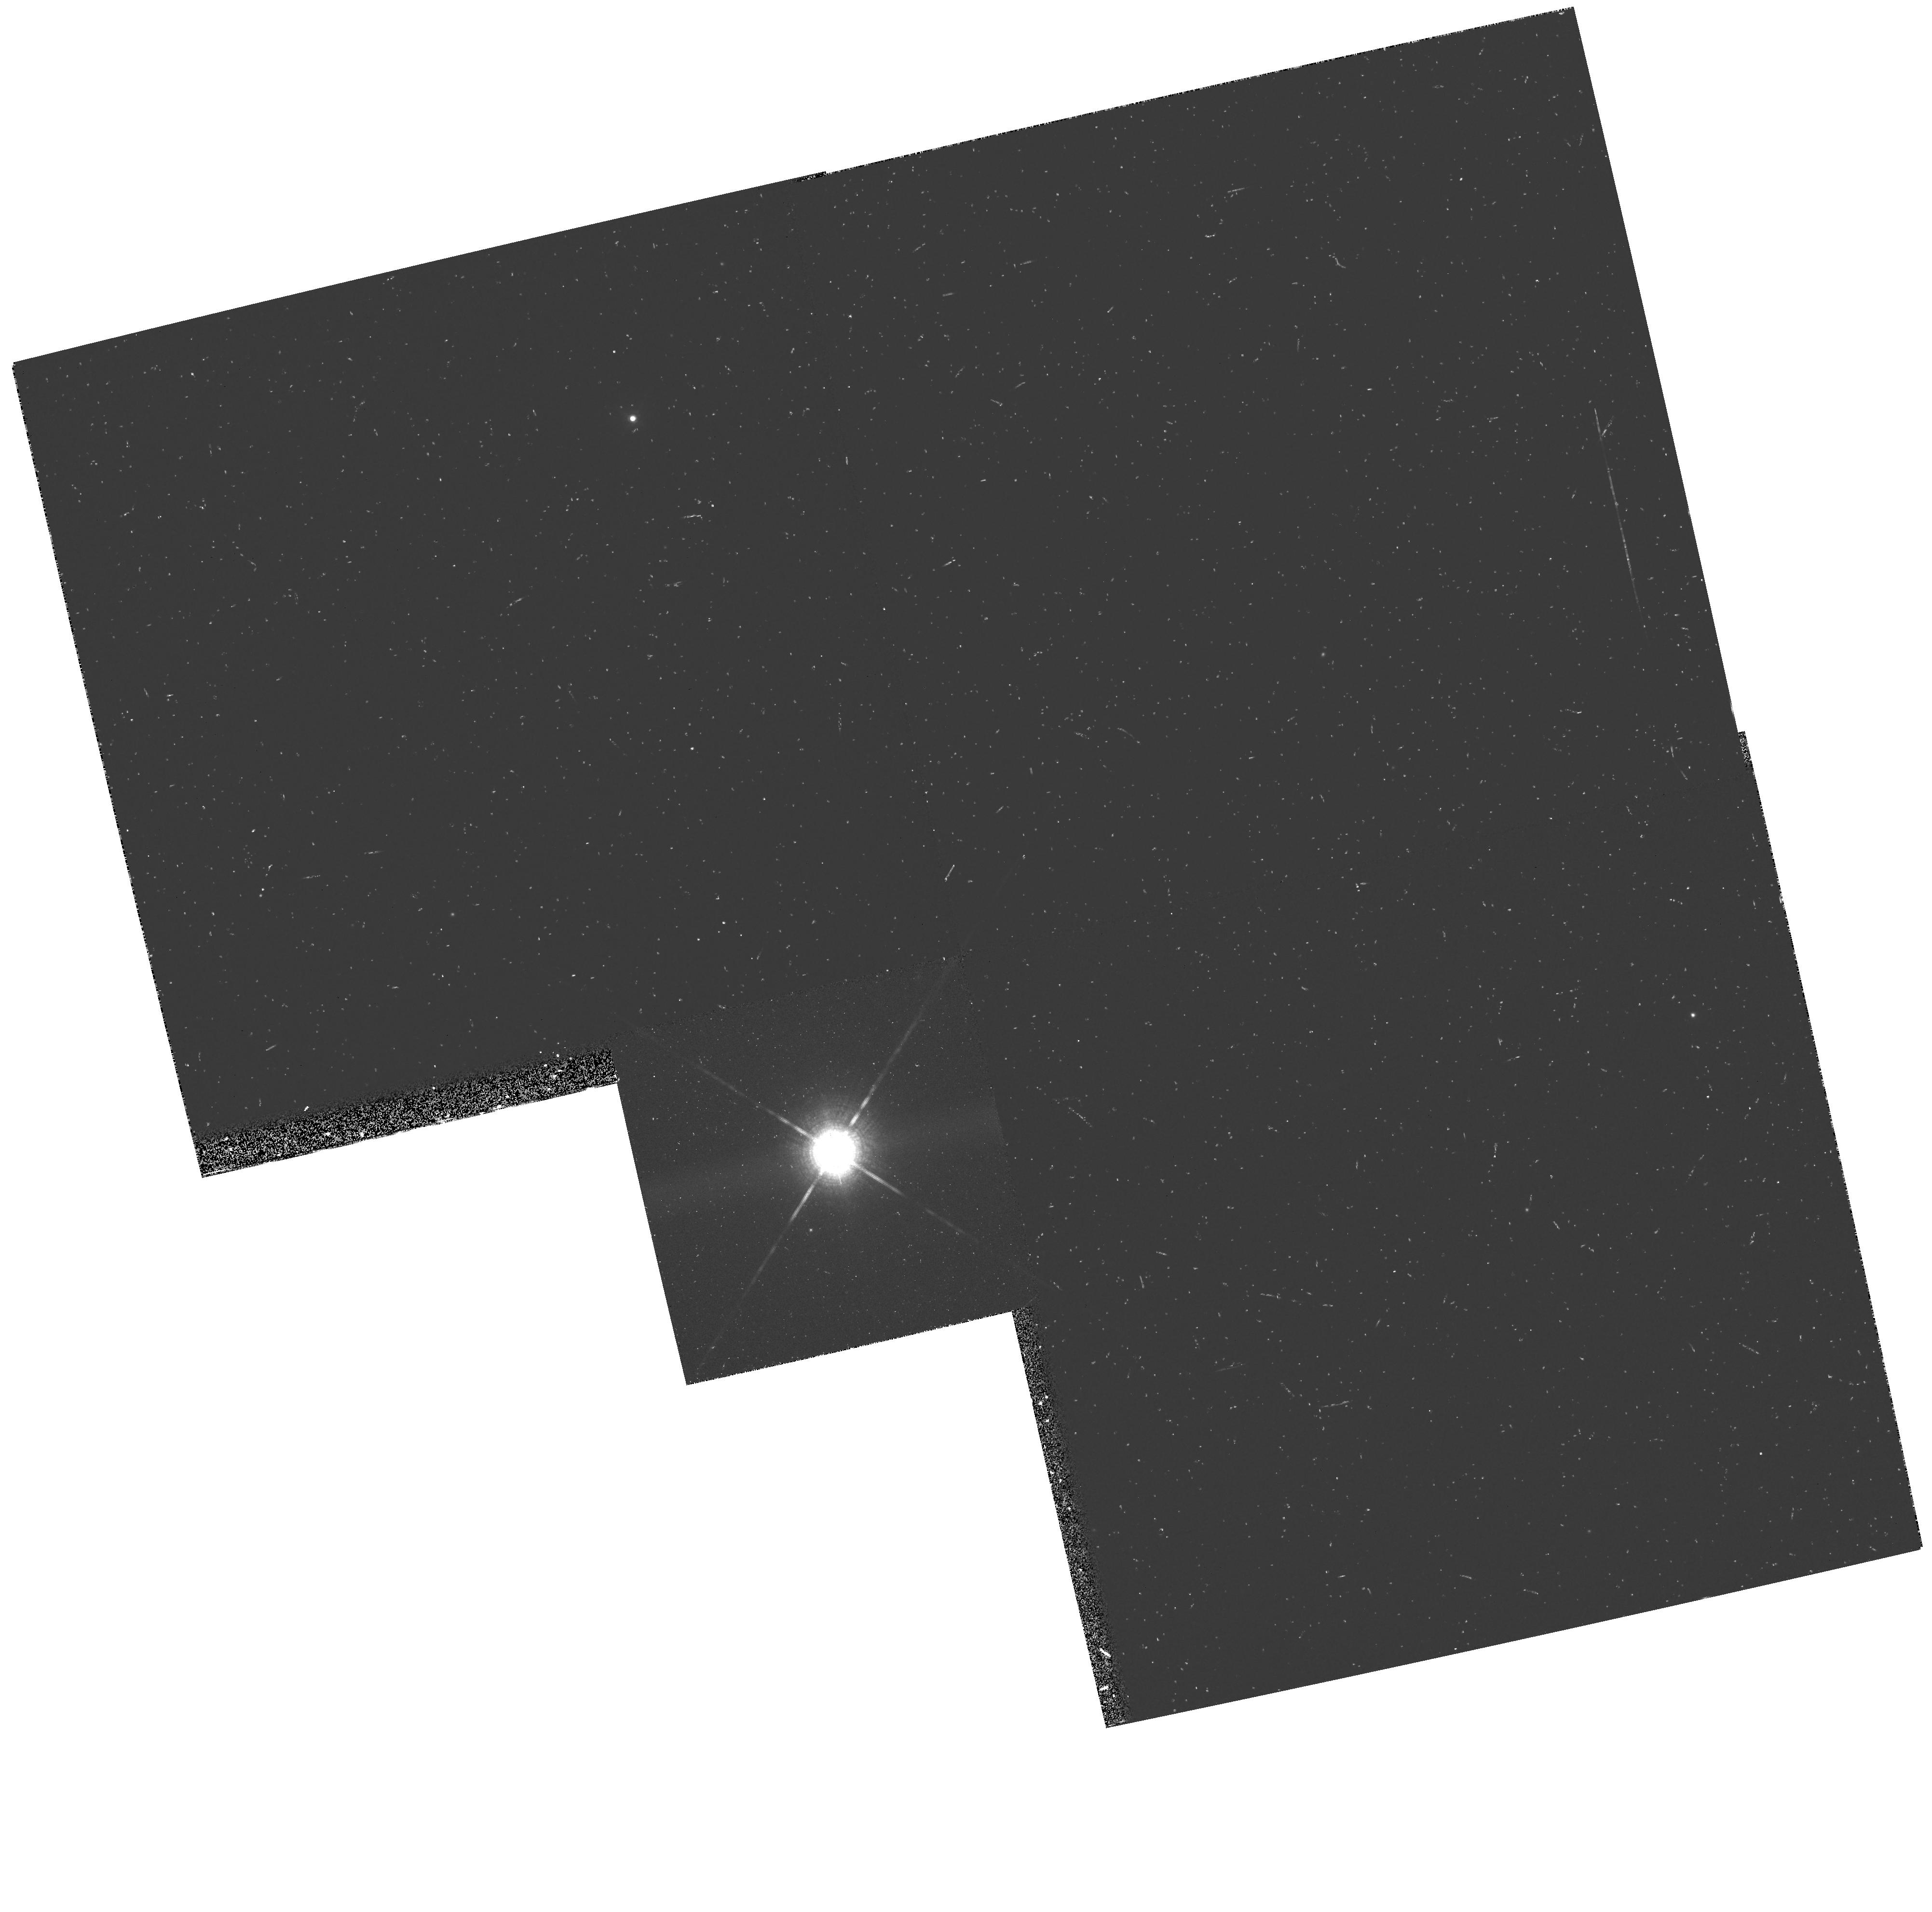
Target: HD42581. Instrument: WFPC2/PC. Filter: F1042M. Exposure: 10 min. Observation ID: hst_6338_02_wfpc2_pc_f1042m_u30e02

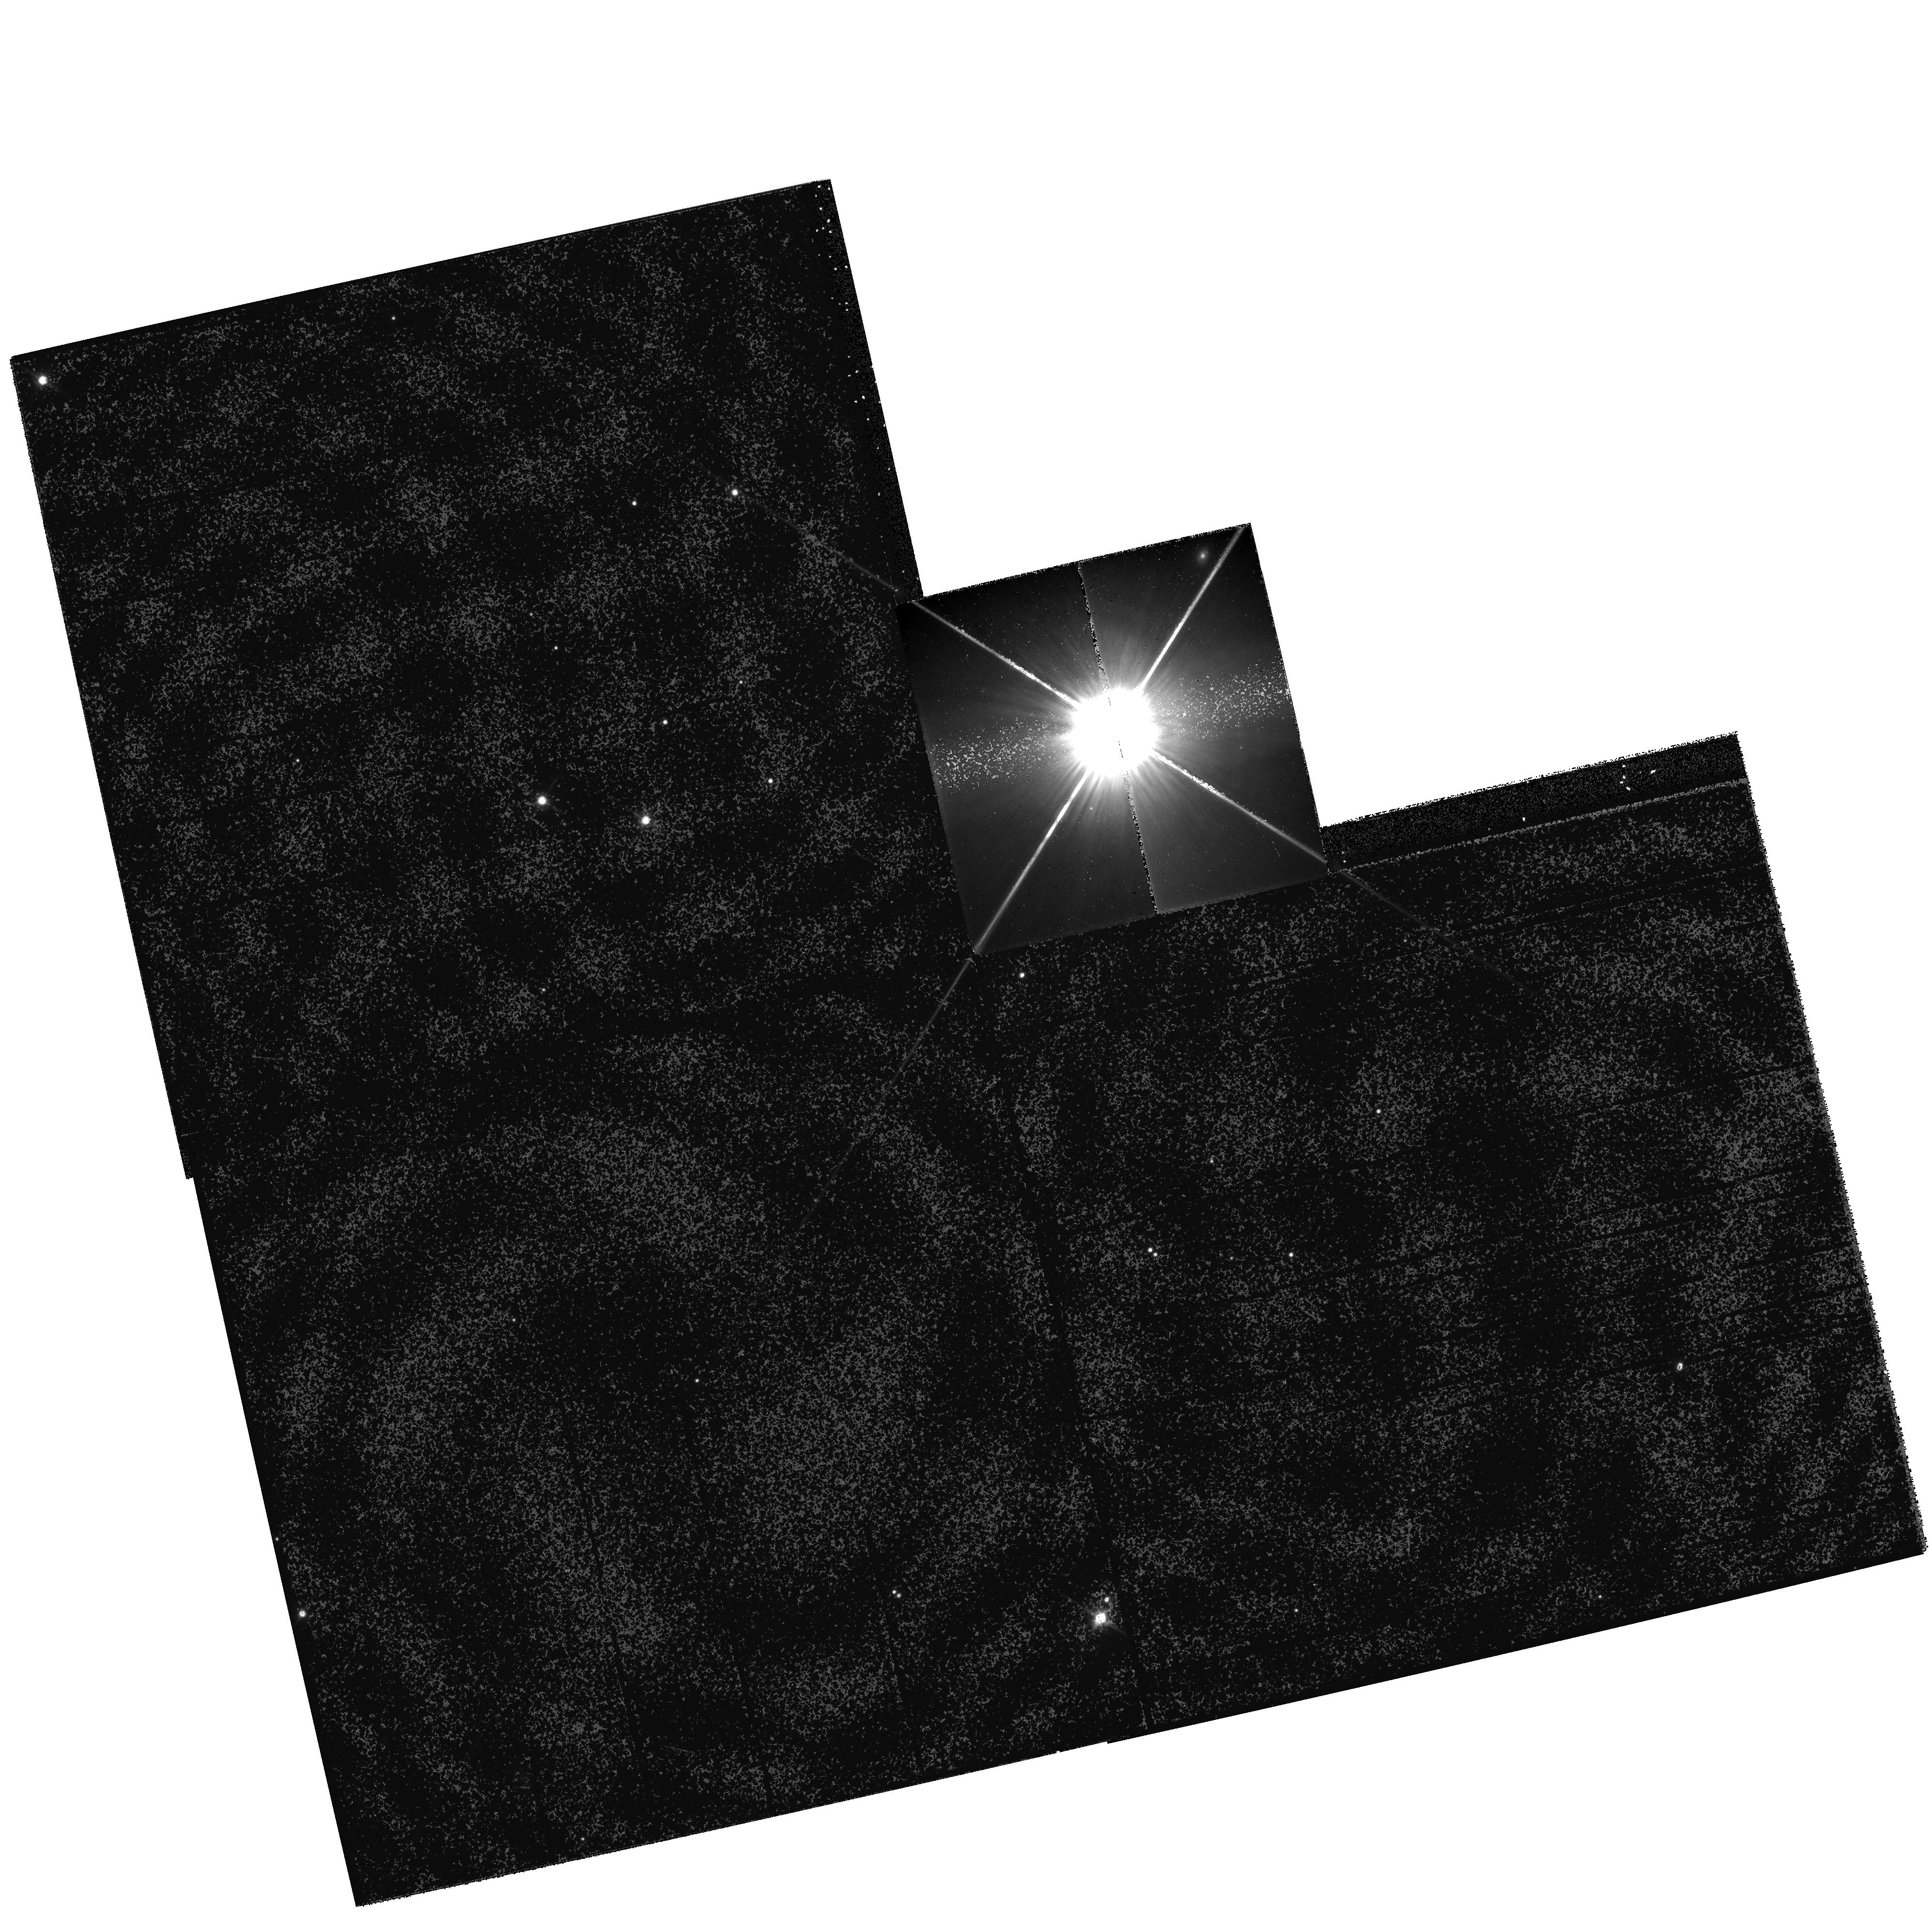
Target: HD42581. Instrument: WFPC2/PC. Filter: F814W. Exposure: 14 min. Observation ID: hst_6338_01_wfpc2_pc_f814w_u30e01

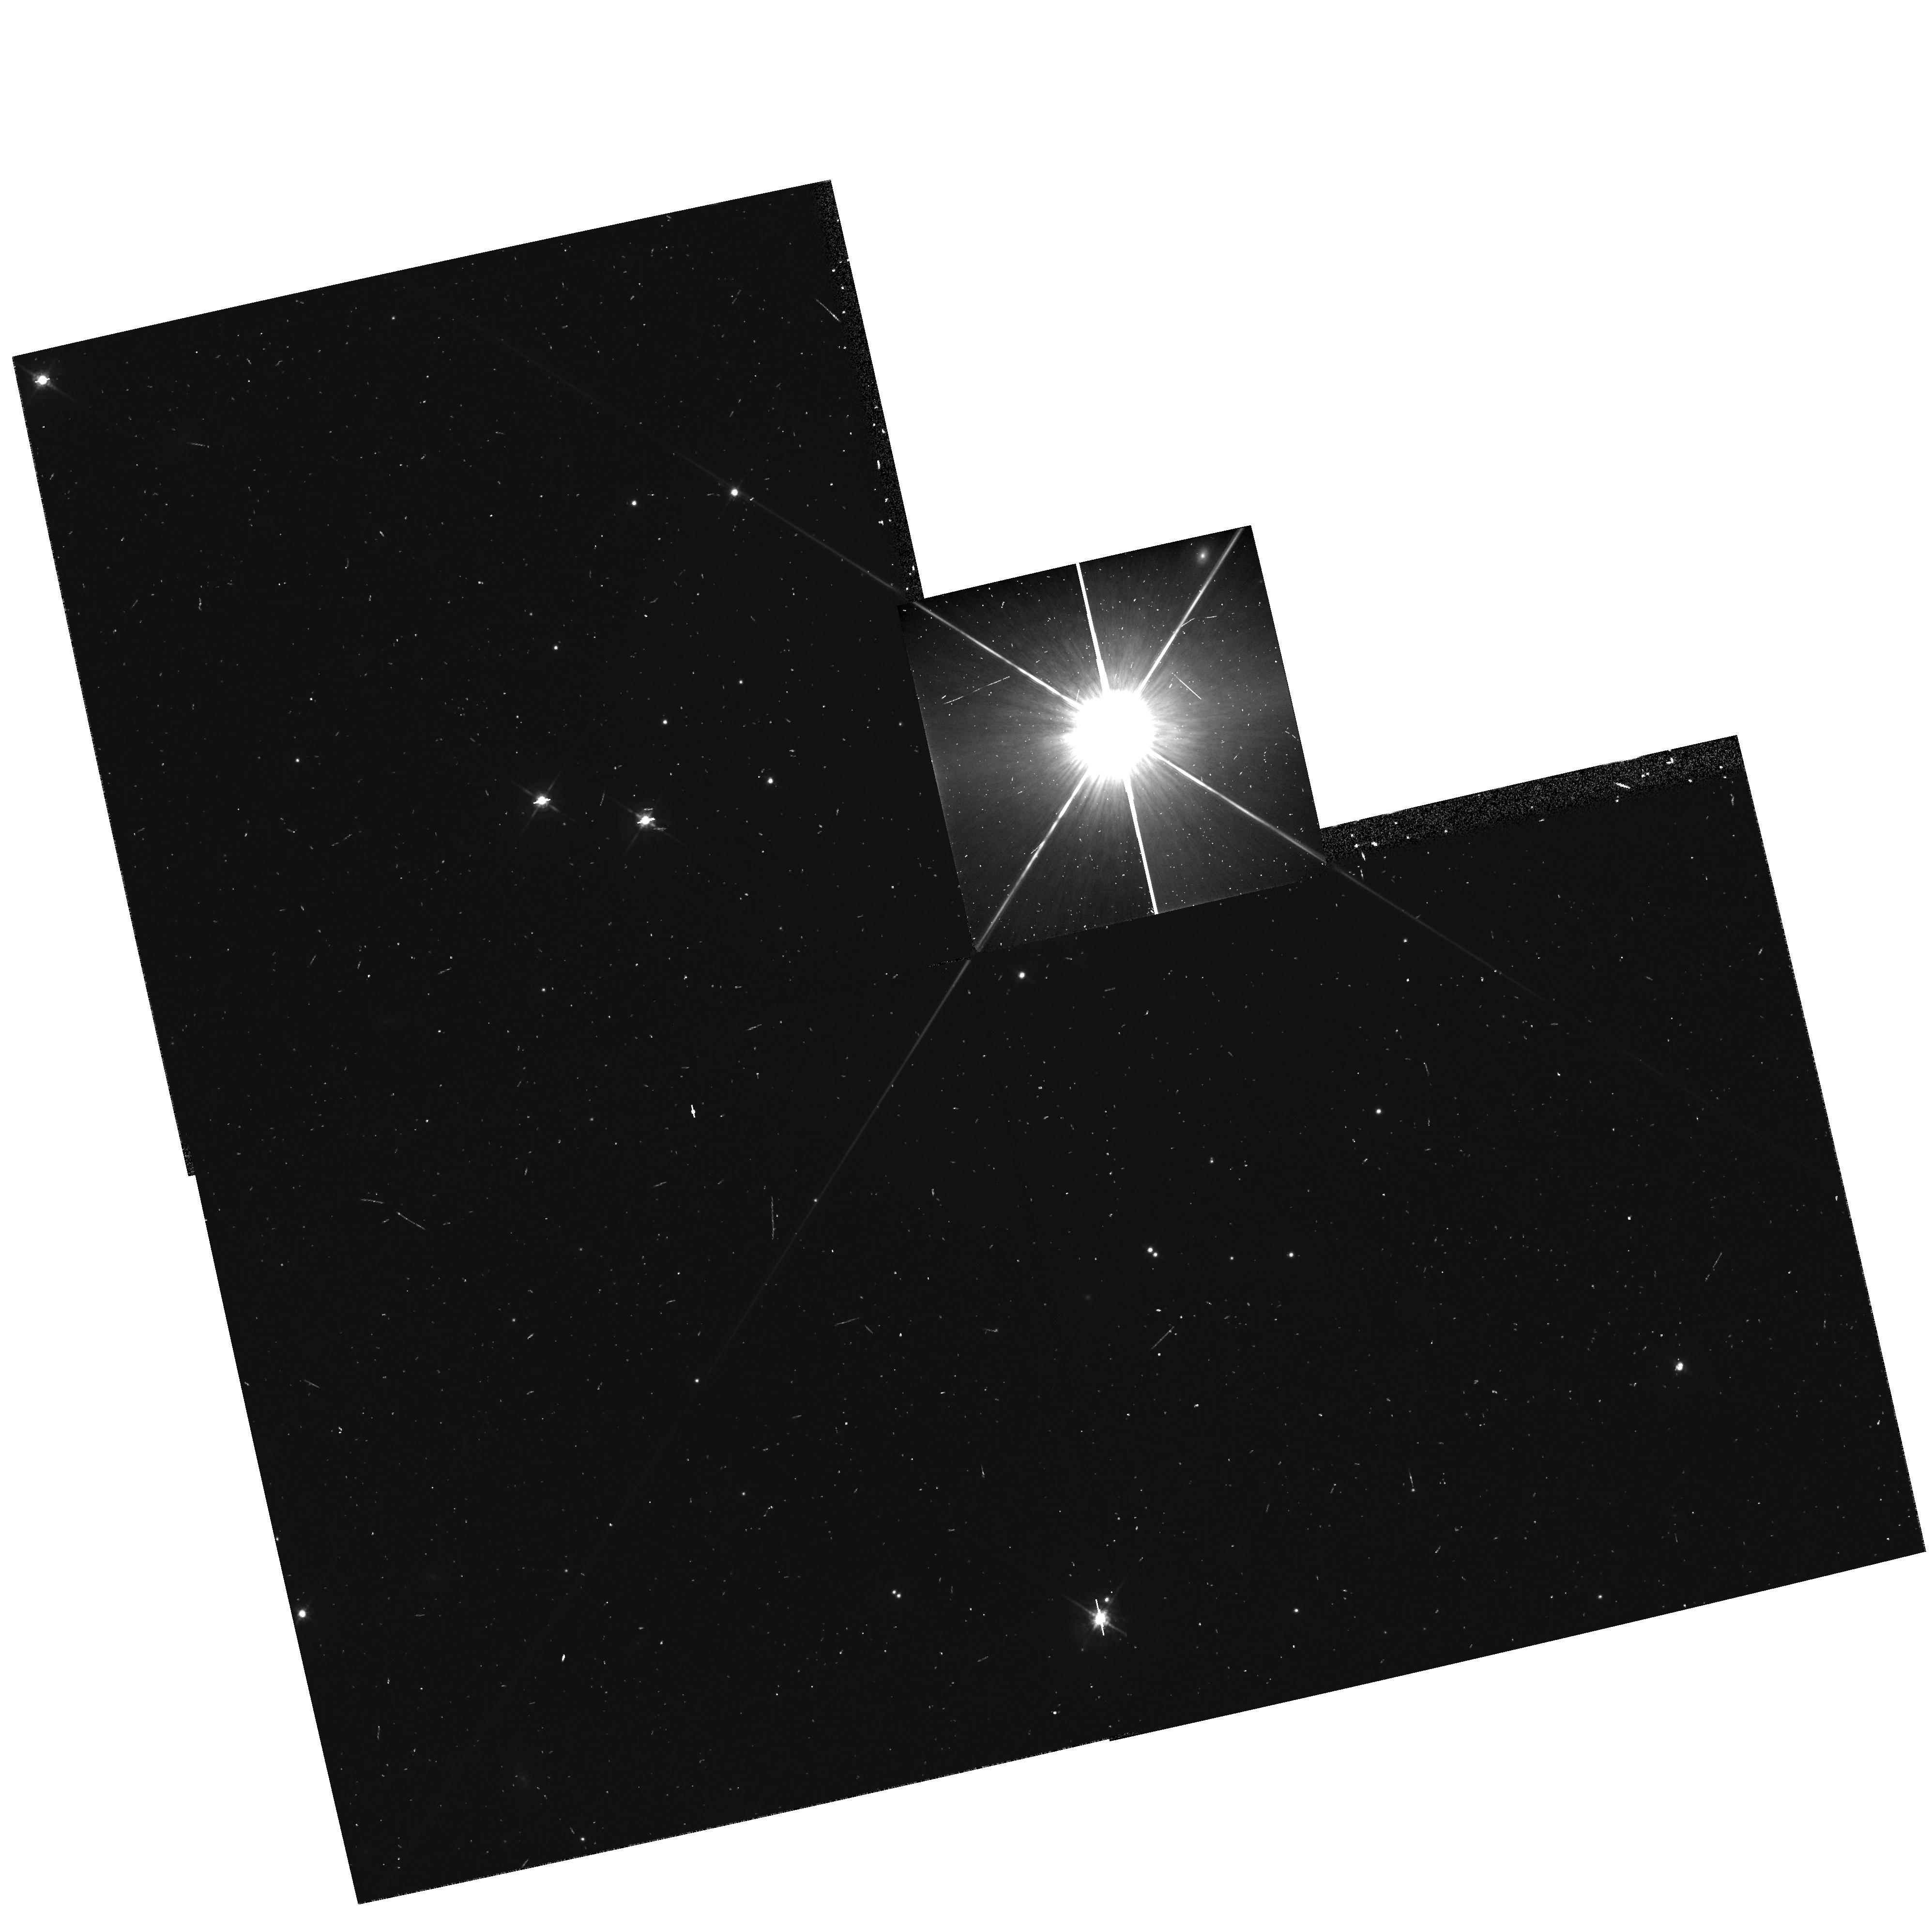
Target: HD42581. Instrument: WFPC2/PC. Filter: F675W. Exposure: 8 min. Observation ID: hst_6338_01_wfpc2_pc_f675w_u30e01

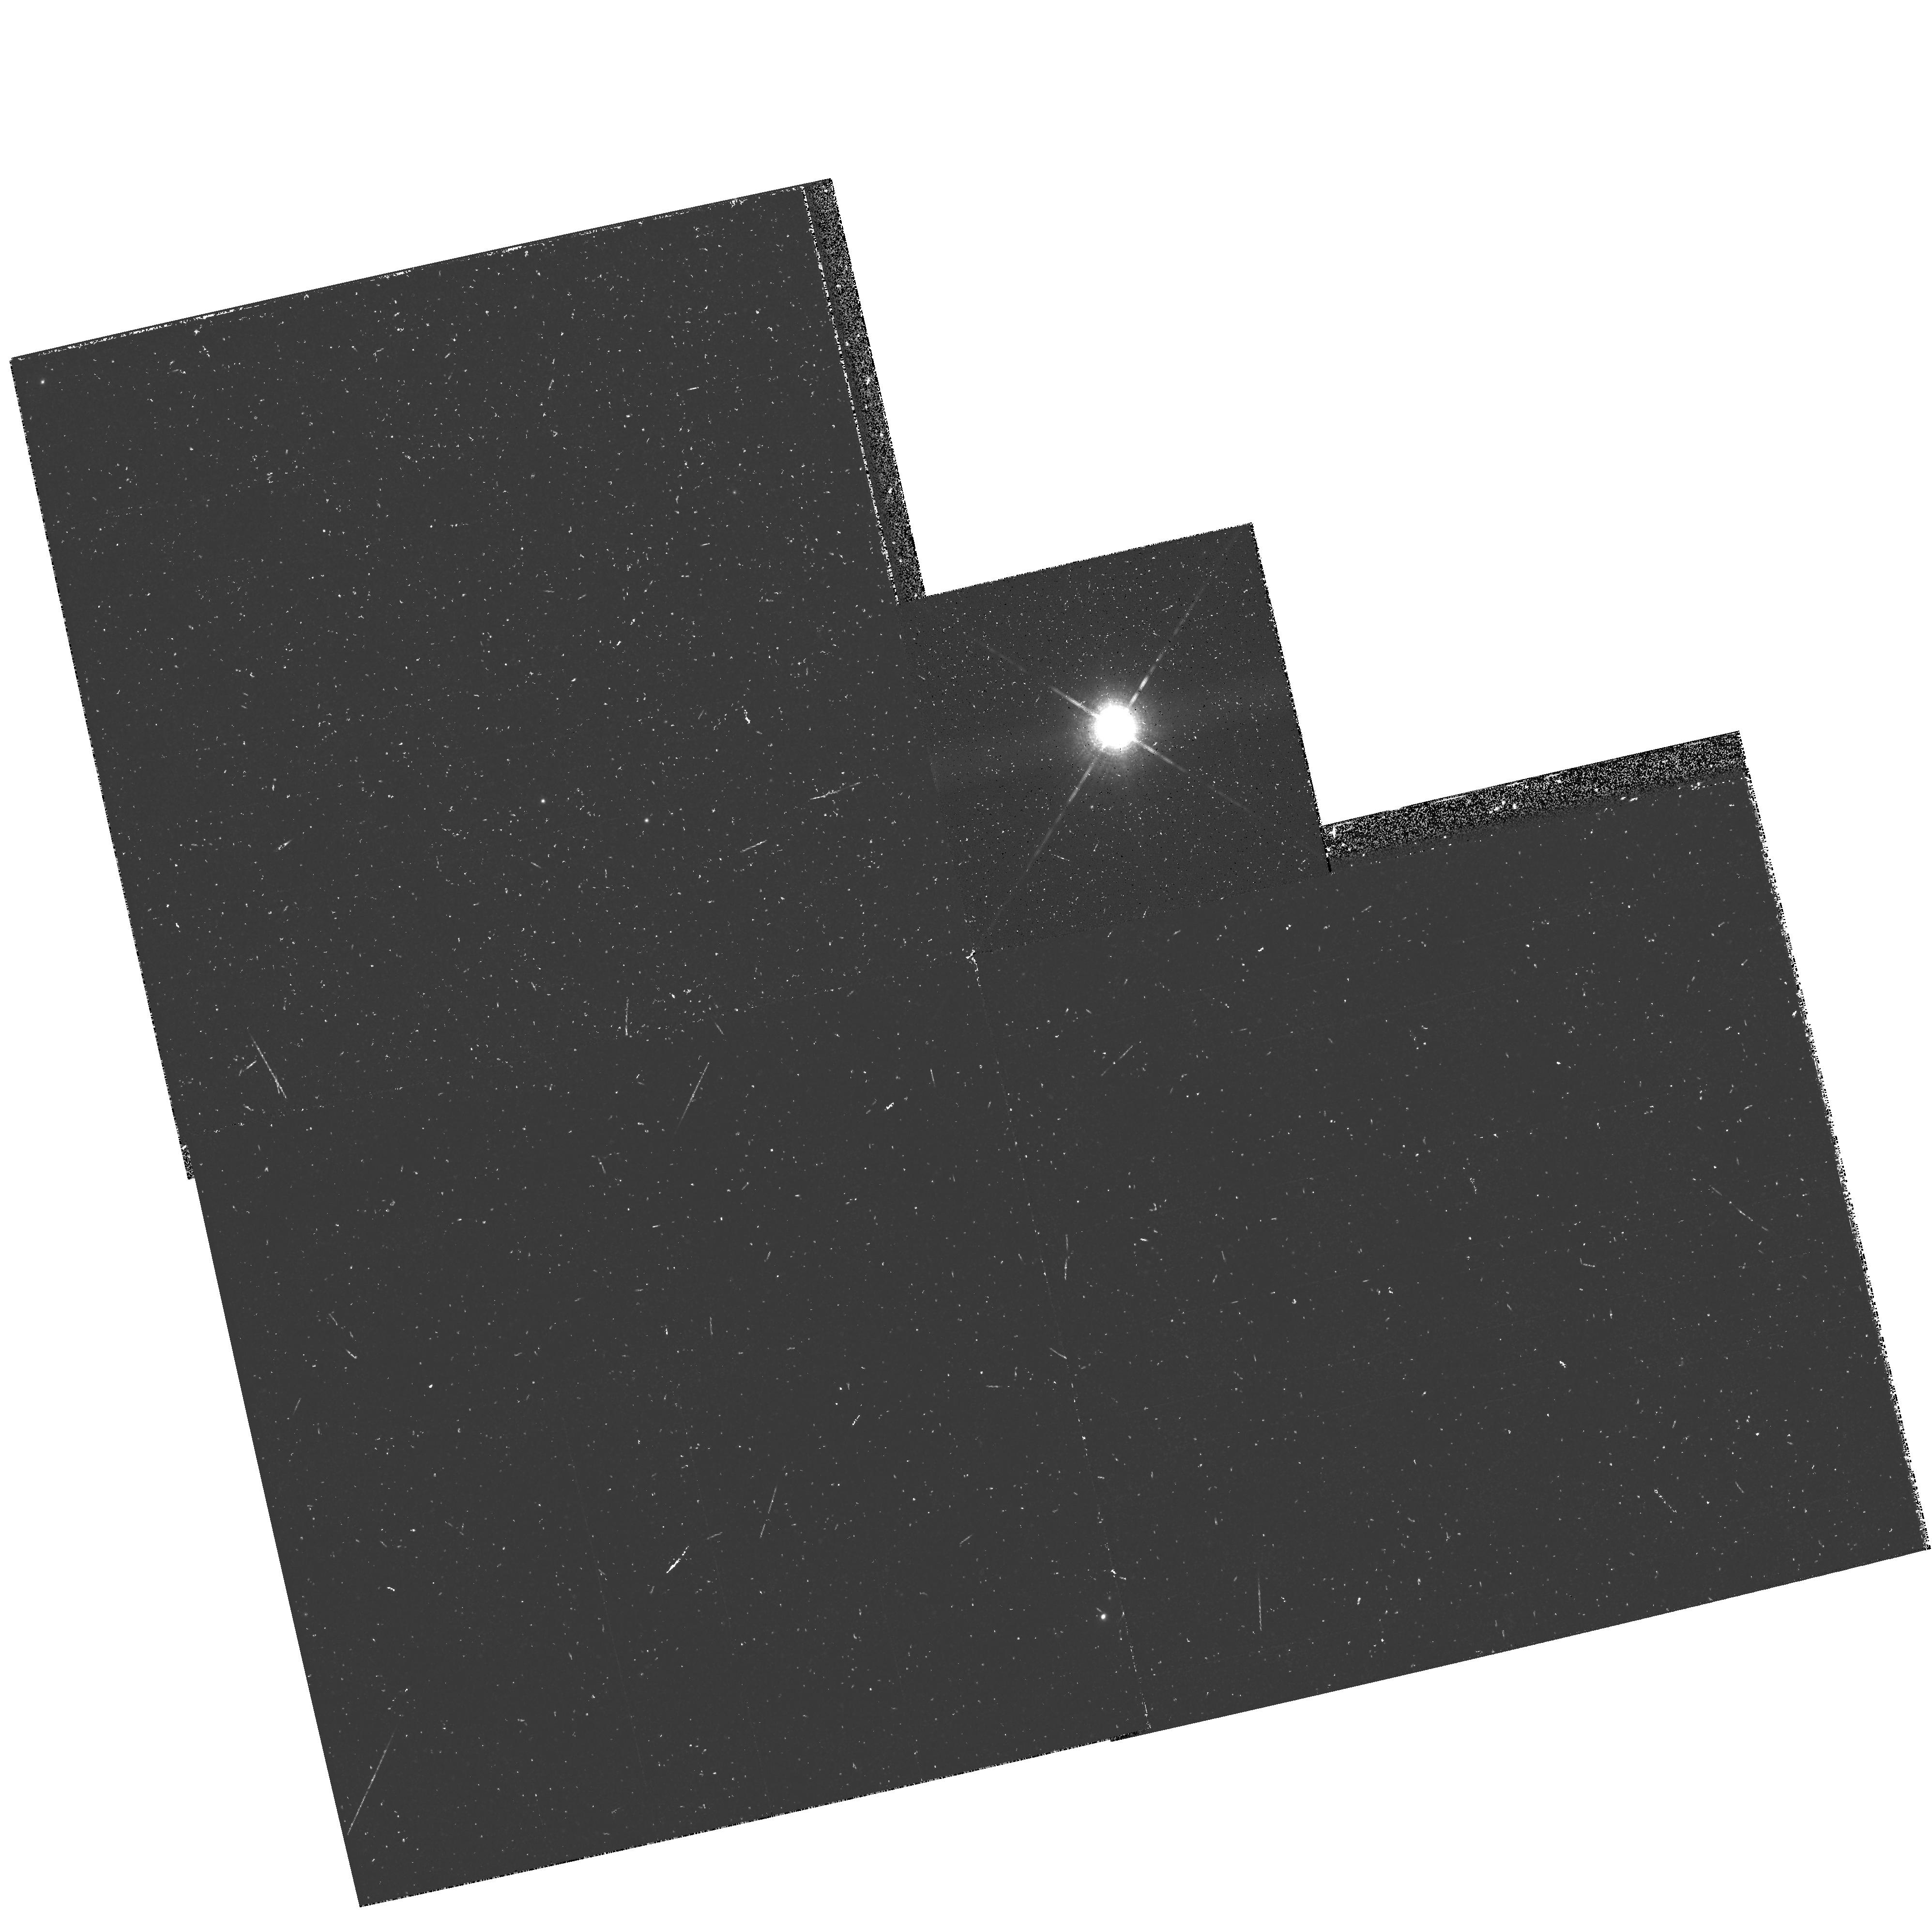
Target: HD42581. Instrument: WFPC2/PC. Filter: F1042M. Exposure: 10 min. Observation ID: hst_6338_01_wfpc2_pc_f1042m_u30e01

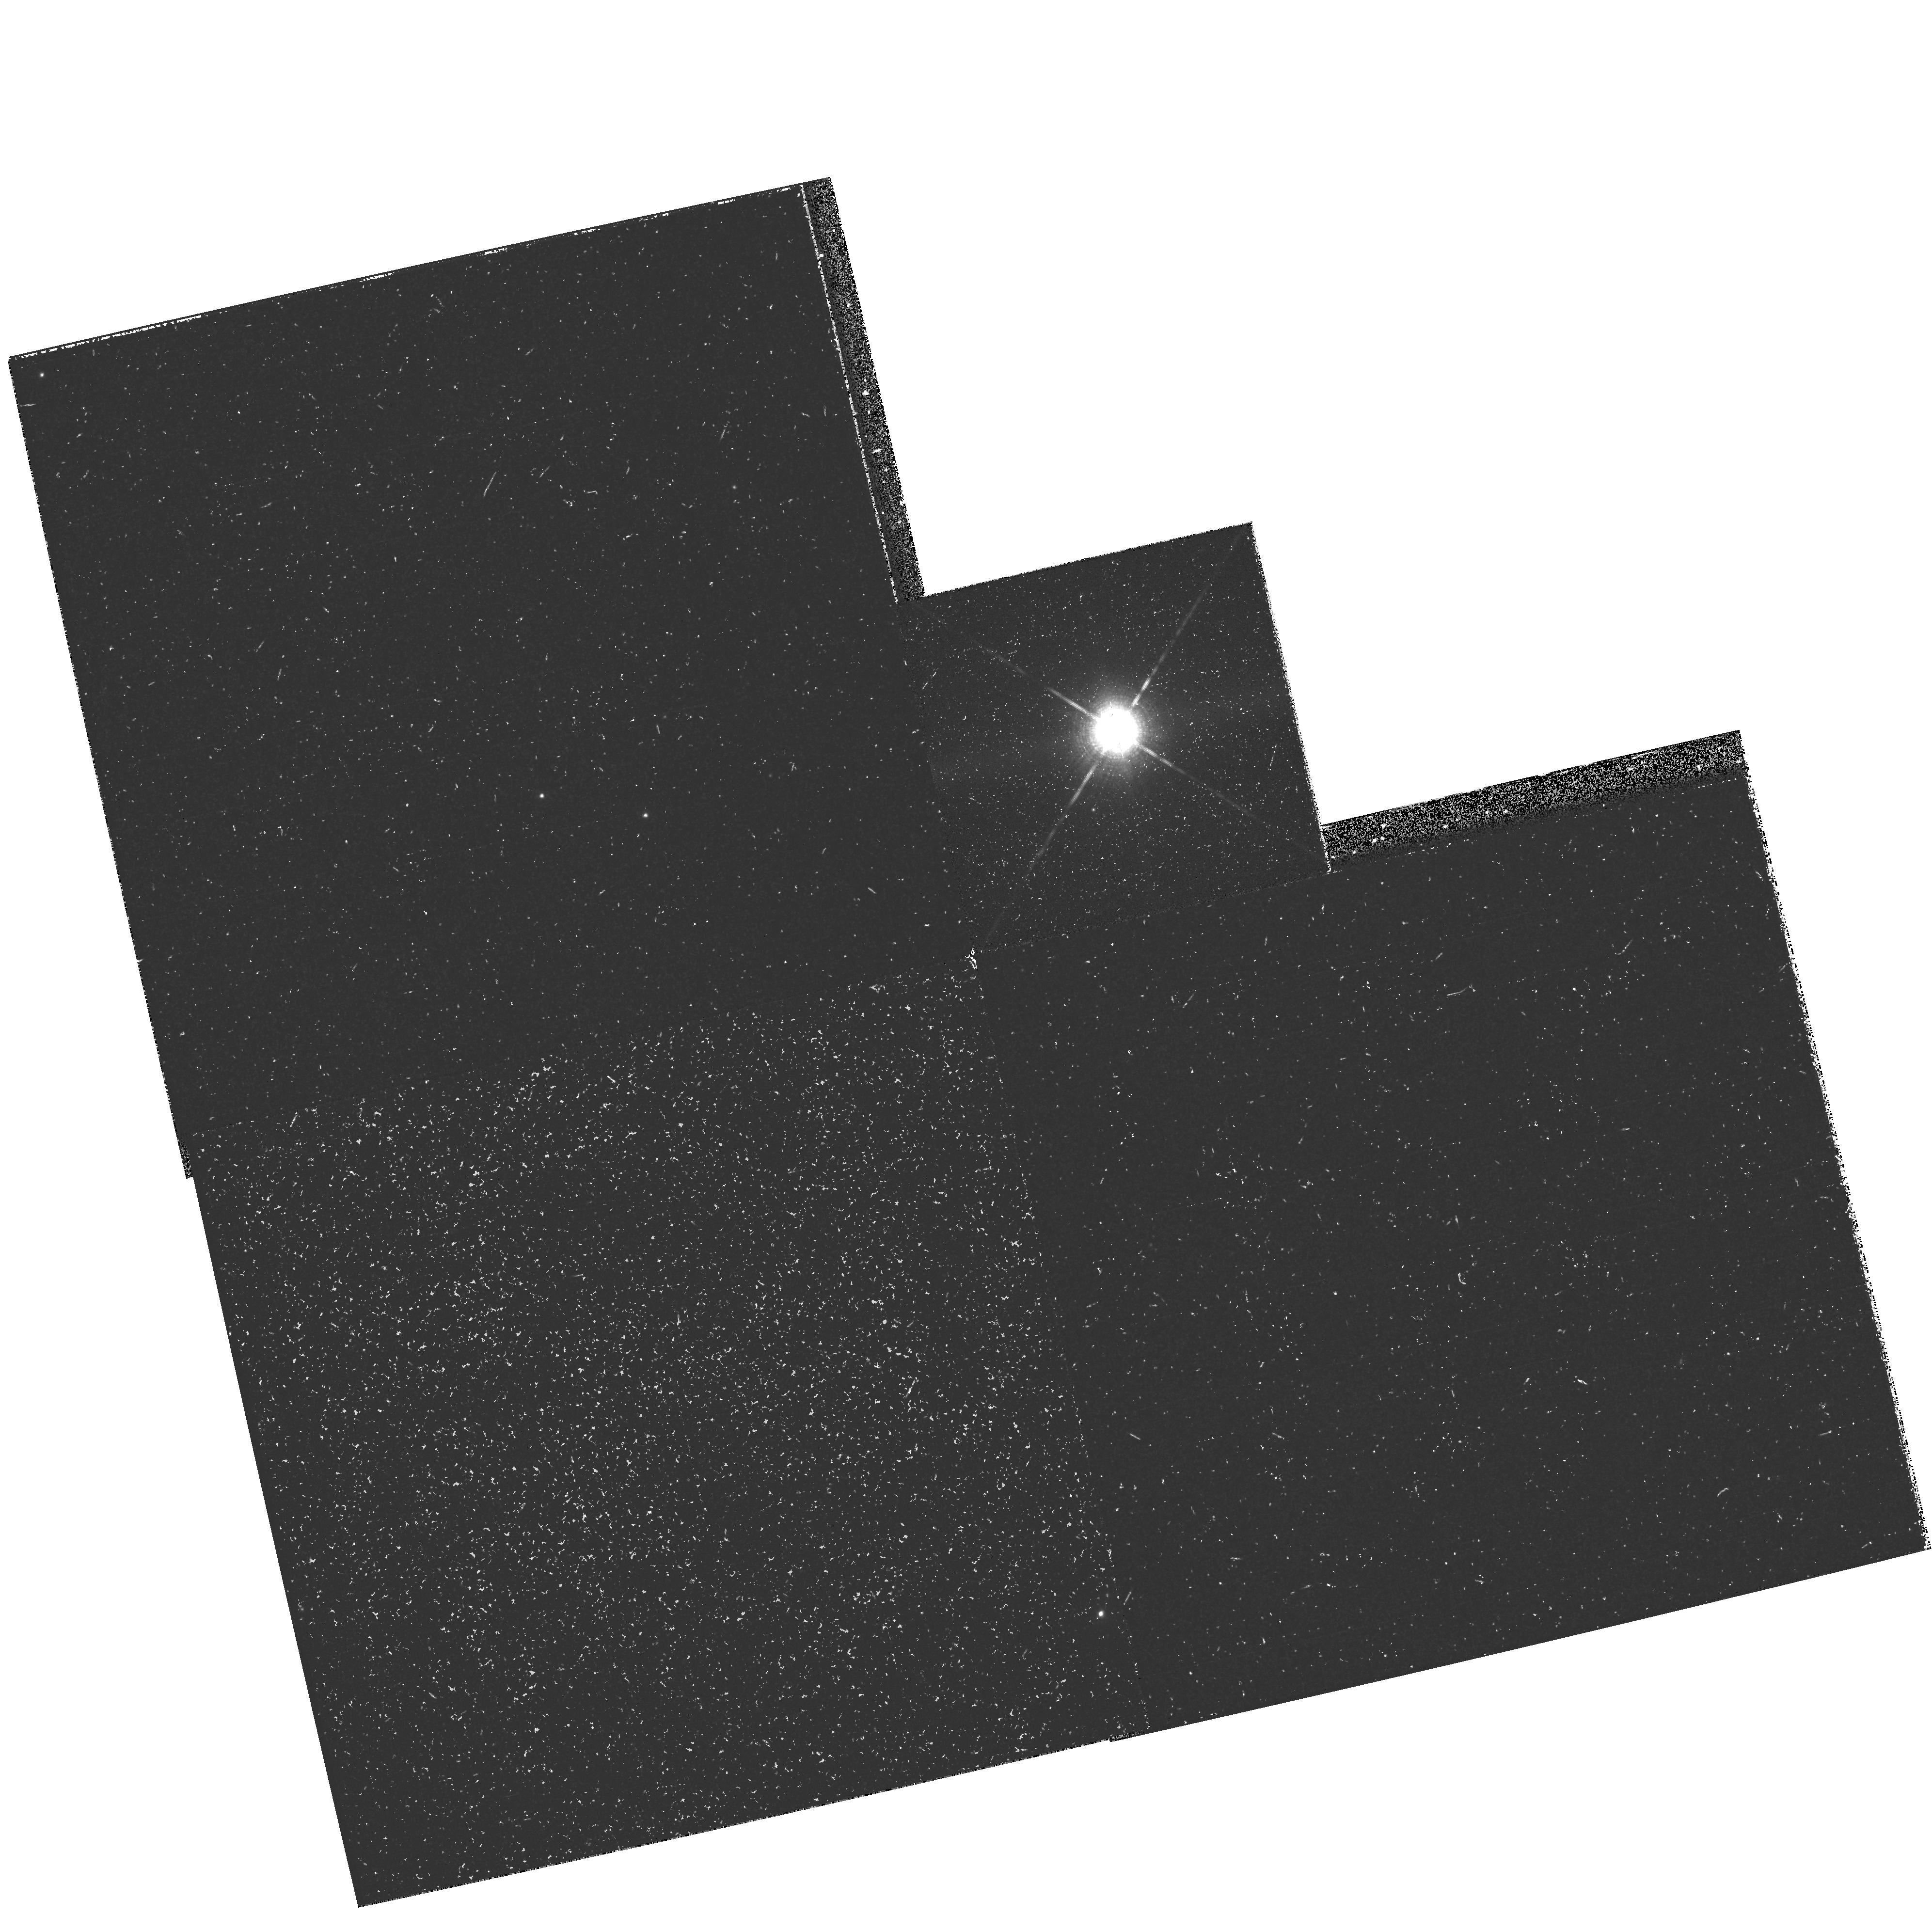
Target: HD42581. Instrument: WFPC2/PC. Filter: F1042M. Exposure: 10 min. Observation ID: hst_6338_03_wfpc2_pc_f1042m_u30e03

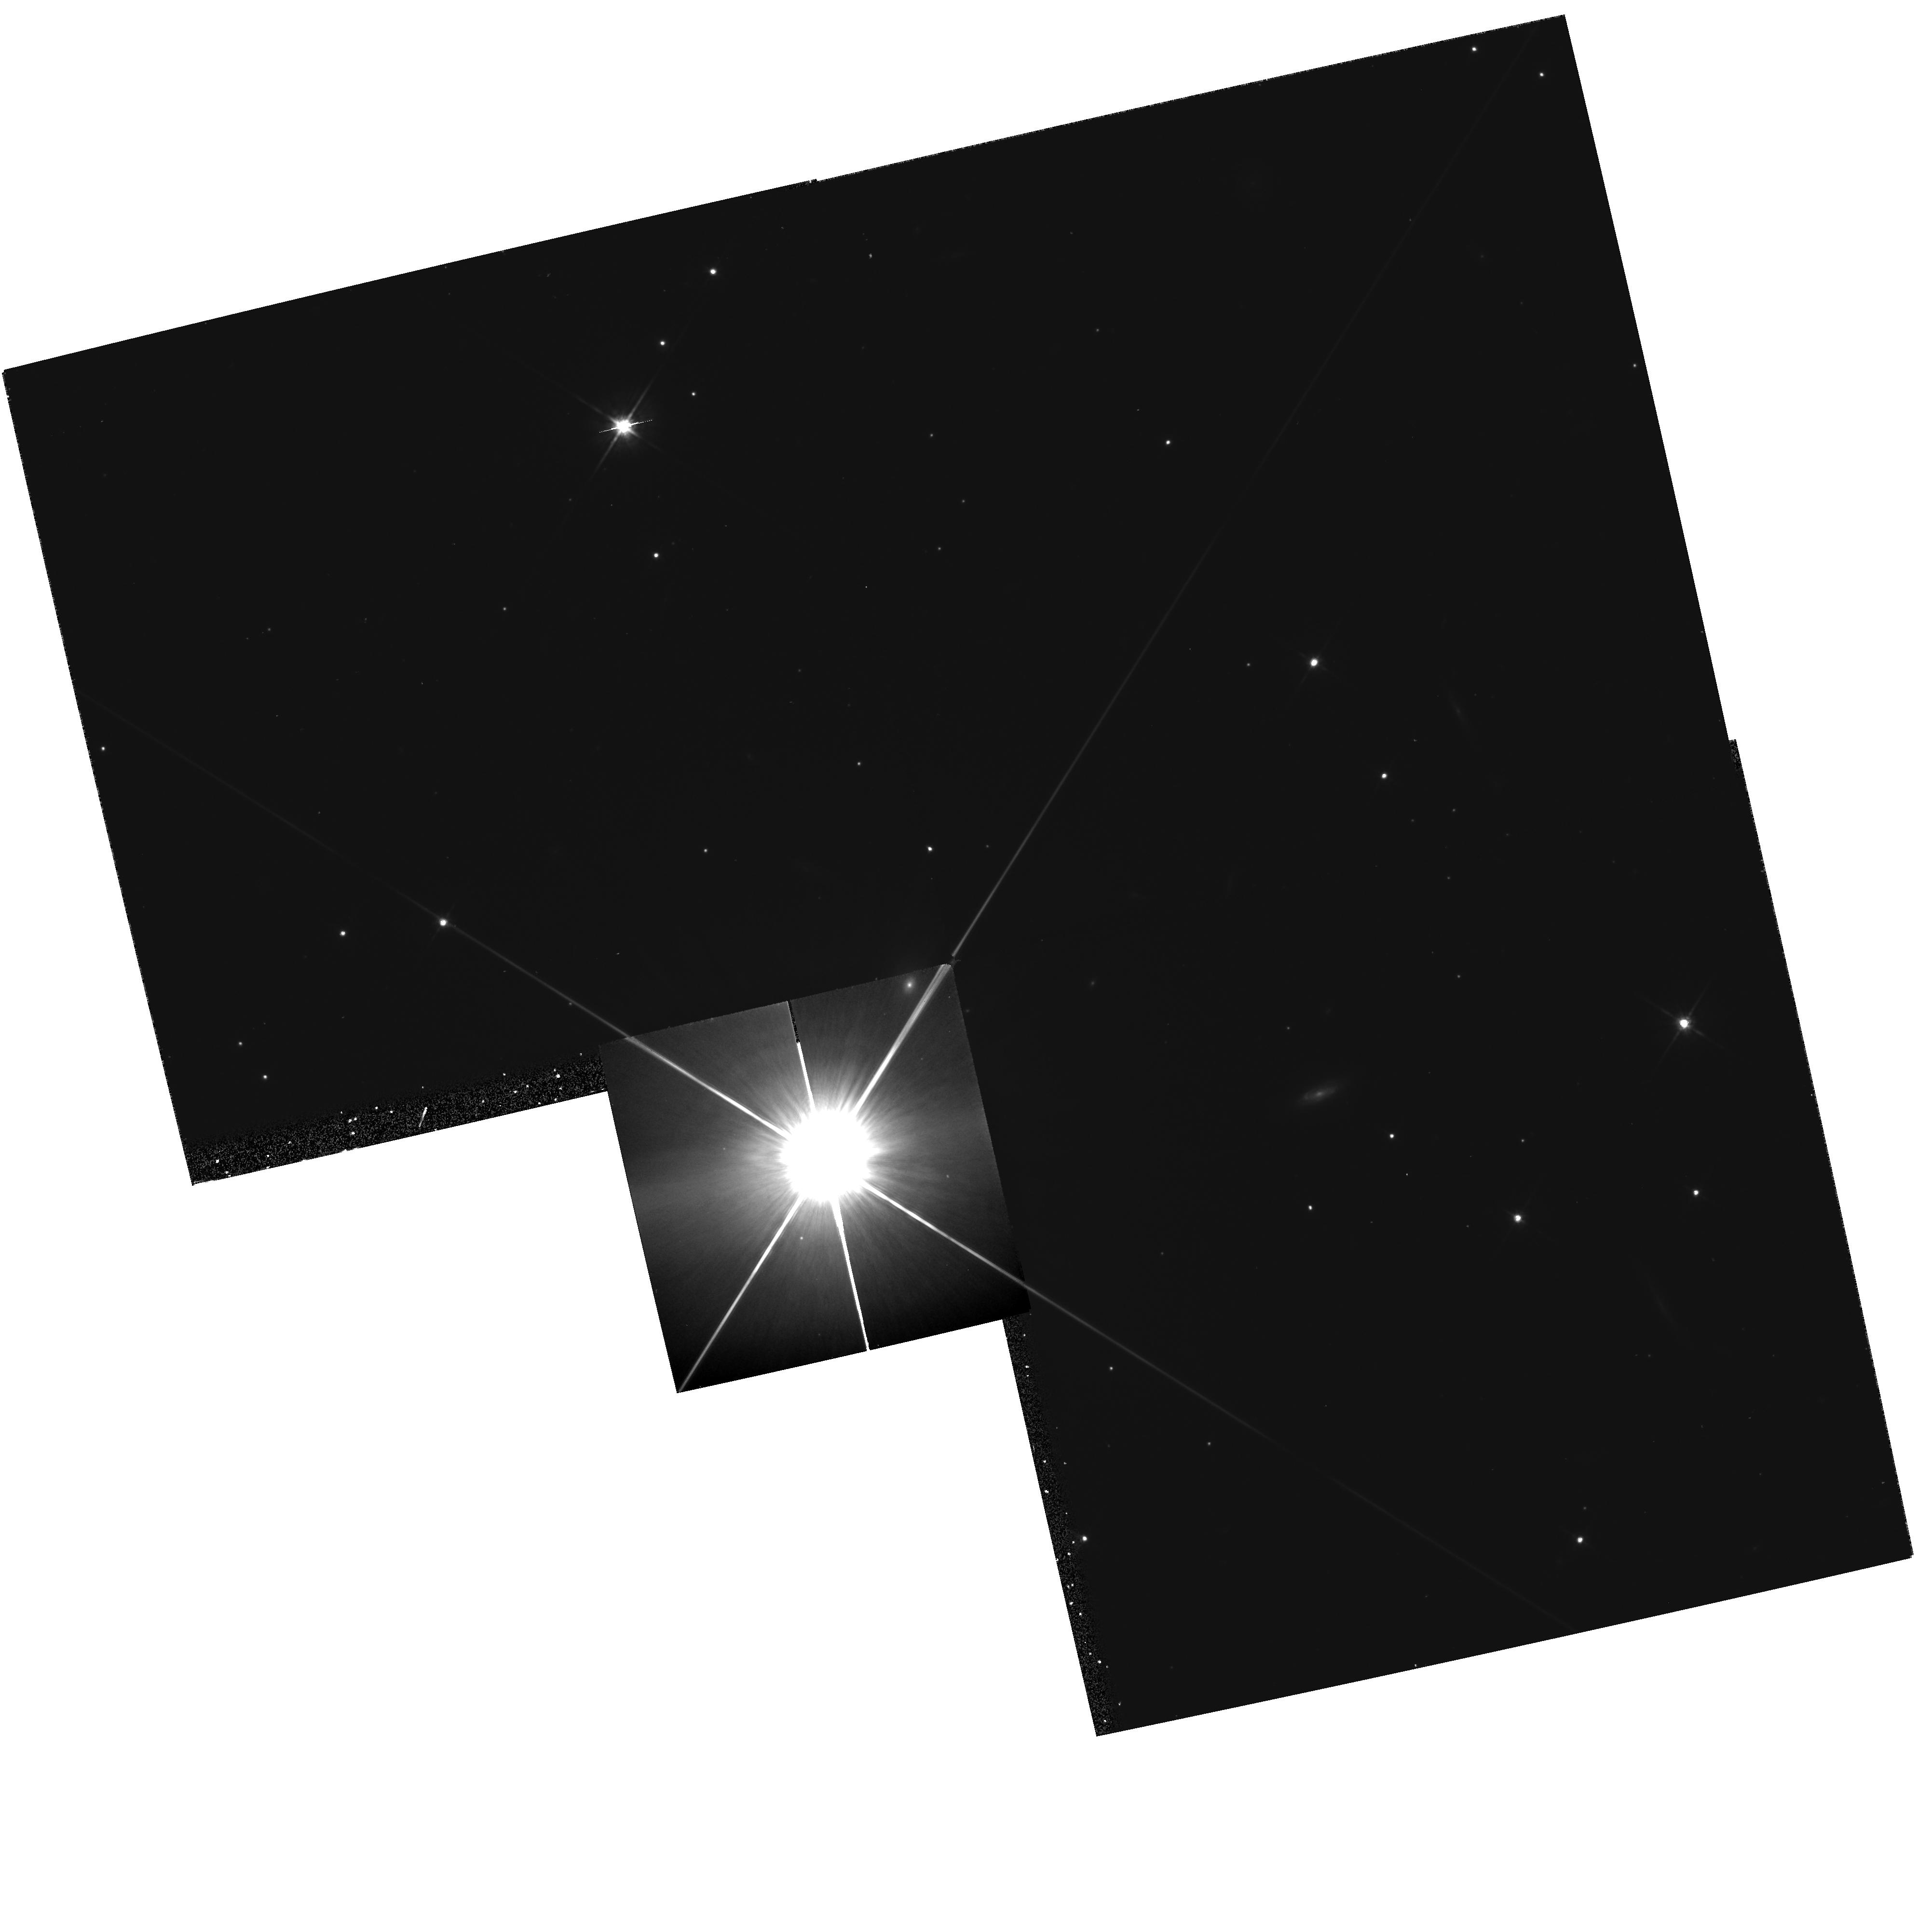
Target: HD42581. Instrument: WFPC2/PC. Filter: F814W. Exposure: 13 min. Observation ID: hst_6338_02_wfpc2_pc_f814w_u30e02

Colors, Parallax and Orbit of GL229B (PI: Kulkarni, Shrinivas R.)

Recently we discovered a low luminosity, cool proper-motion companion to the nearby star GL 229. We see strong absorption features in the companion's H- and K-band spectra that resemble those of Jupiter and that are usually ascribed to methane. From chemical thermodynamics, we know that carbon mainly resides in methane when the temperature is below 1000 K. The totality of the data is consistent with a 20 Jupiter mass object orbiting GL 229 at 7.6 arcsec (44 AU). This is the first detection of such a cool condensed object. We propose HST observations to determine the parallax of the object, which is essential for interpreting the photometric data, and to search for other companions that may be fainter or closer to the main star.